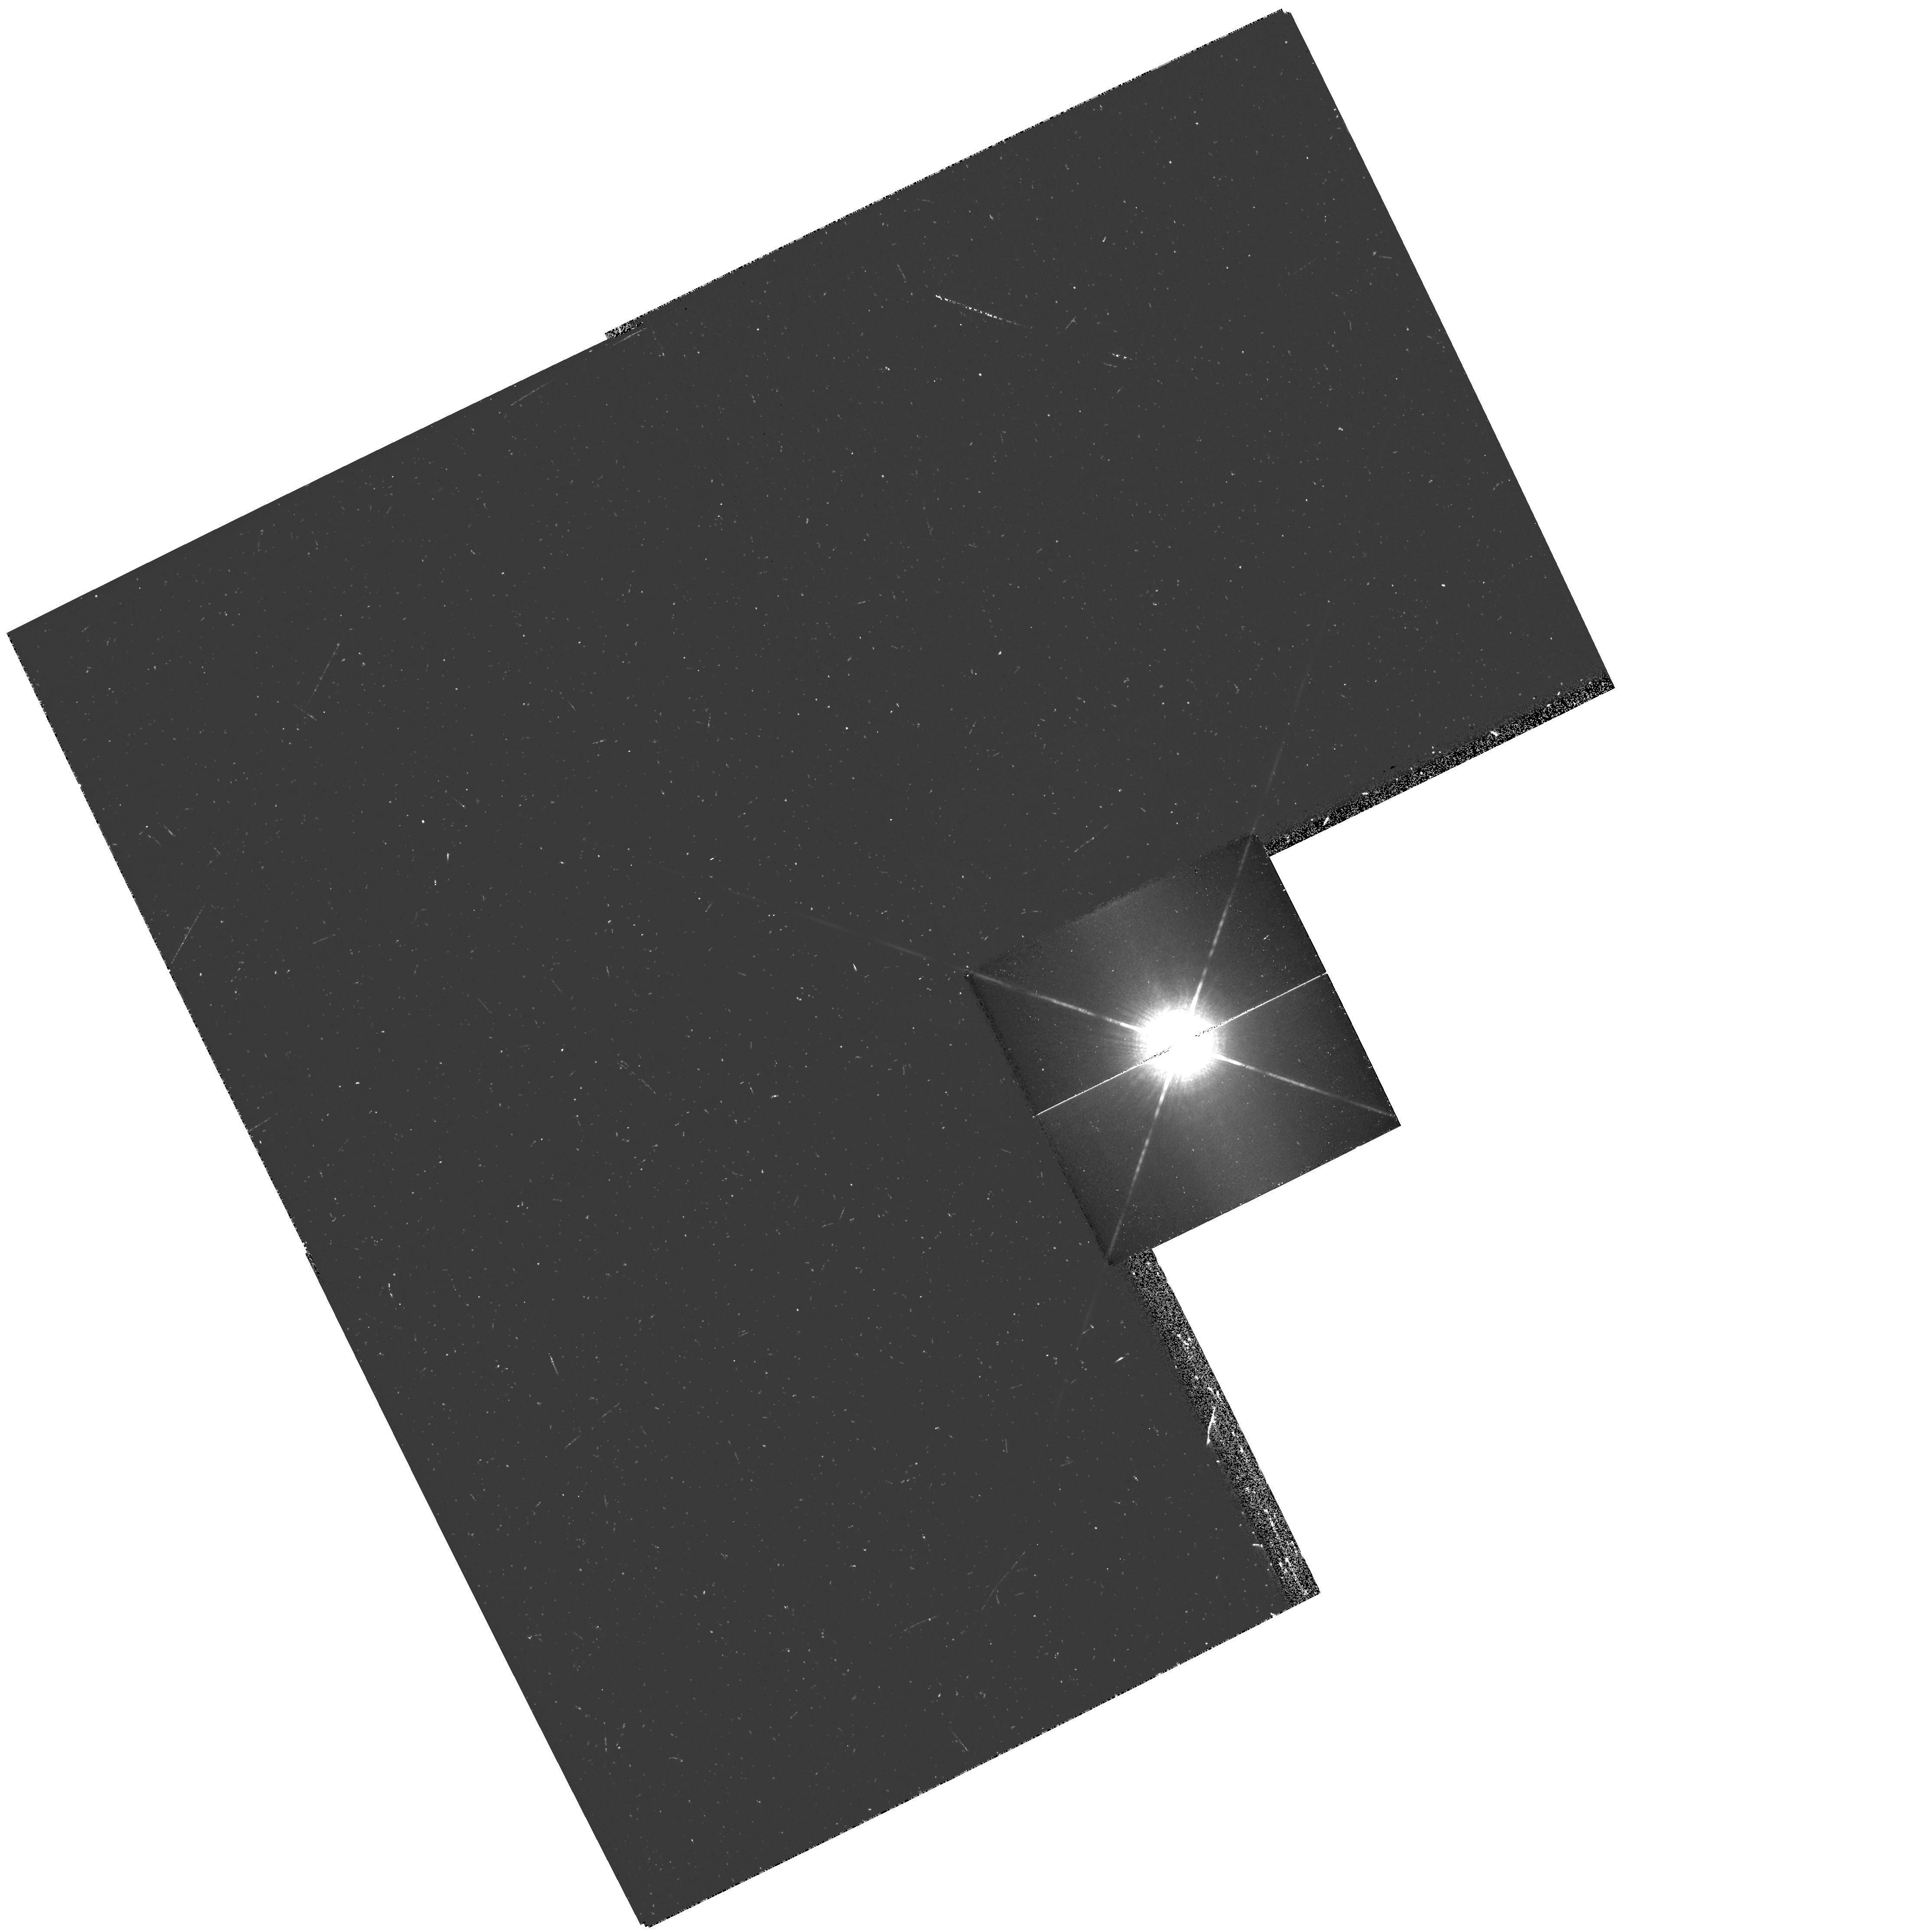
Target: 109-VIR
Instrument: WFPC2/PC
Filter: F1042M
Exposure: 27 min
Observation ID: hst_11509_01_wfpc2_pc_f1042m_ub0801

Astrometric Centroiding for Saturated Stars (PI: Gilliland, Ronald L)

This is a WFPC2 program that will calibrate the use of diffraction spikes to centroid saturated stellar images. The purpose is to provide an astrometric calibration of this method, which has been used for a series of HST observations of Sirius and its companion, Sirius being so bright that it is saturated in the shortest possible WFPC2 exposures. We will obtain both unsaturated and saturated images of 109 Vir, a star of type A0 V whose color is very similar to that of Sirius, but it is more than 5 mag fainter. This will allow a direct calibration of any offsets between the centroid indicated by the diffraction spikes (or other PSF features) and the true stellar centroid.